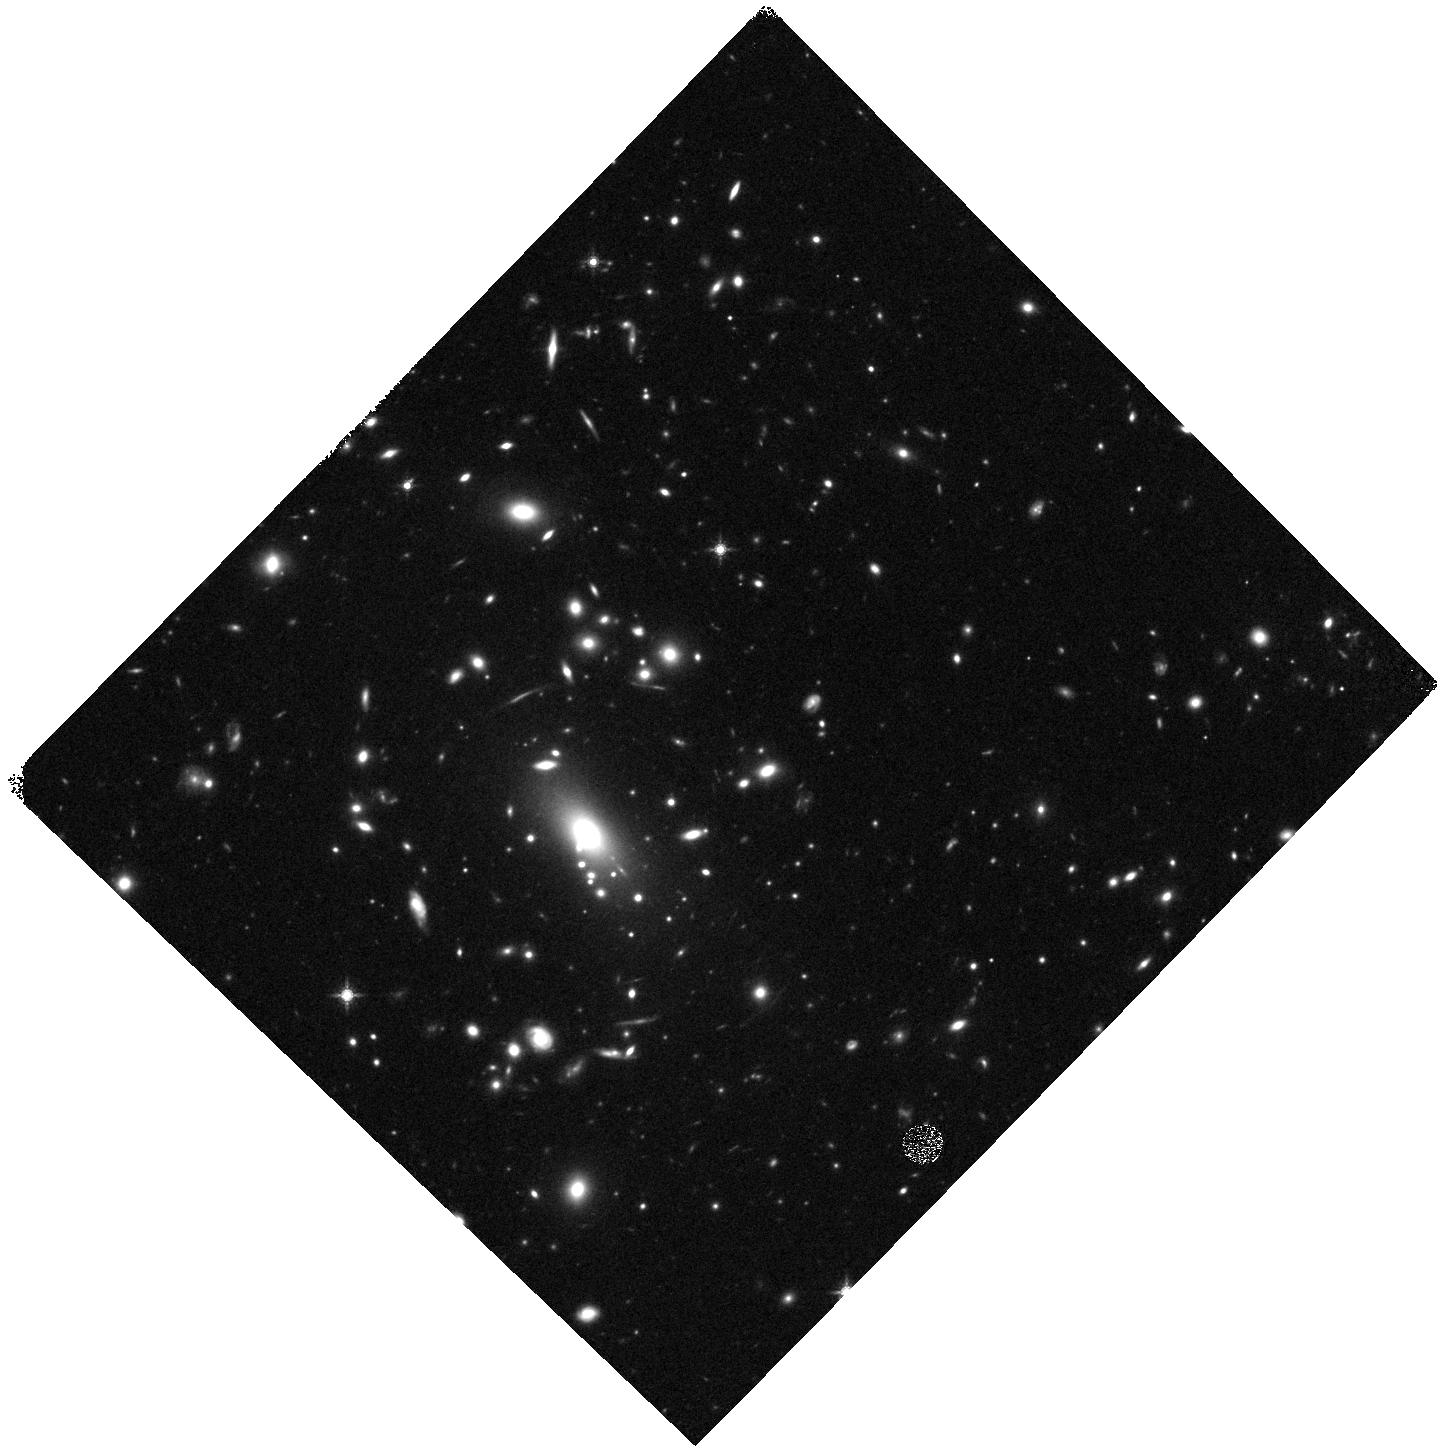
Target: MACS1423A
Instrument: WFC3/IR
Filter: F160W
Exposure: 20 min
Observation ID: hst_13386_ga_wfc3_ir_f160w_ica9ga

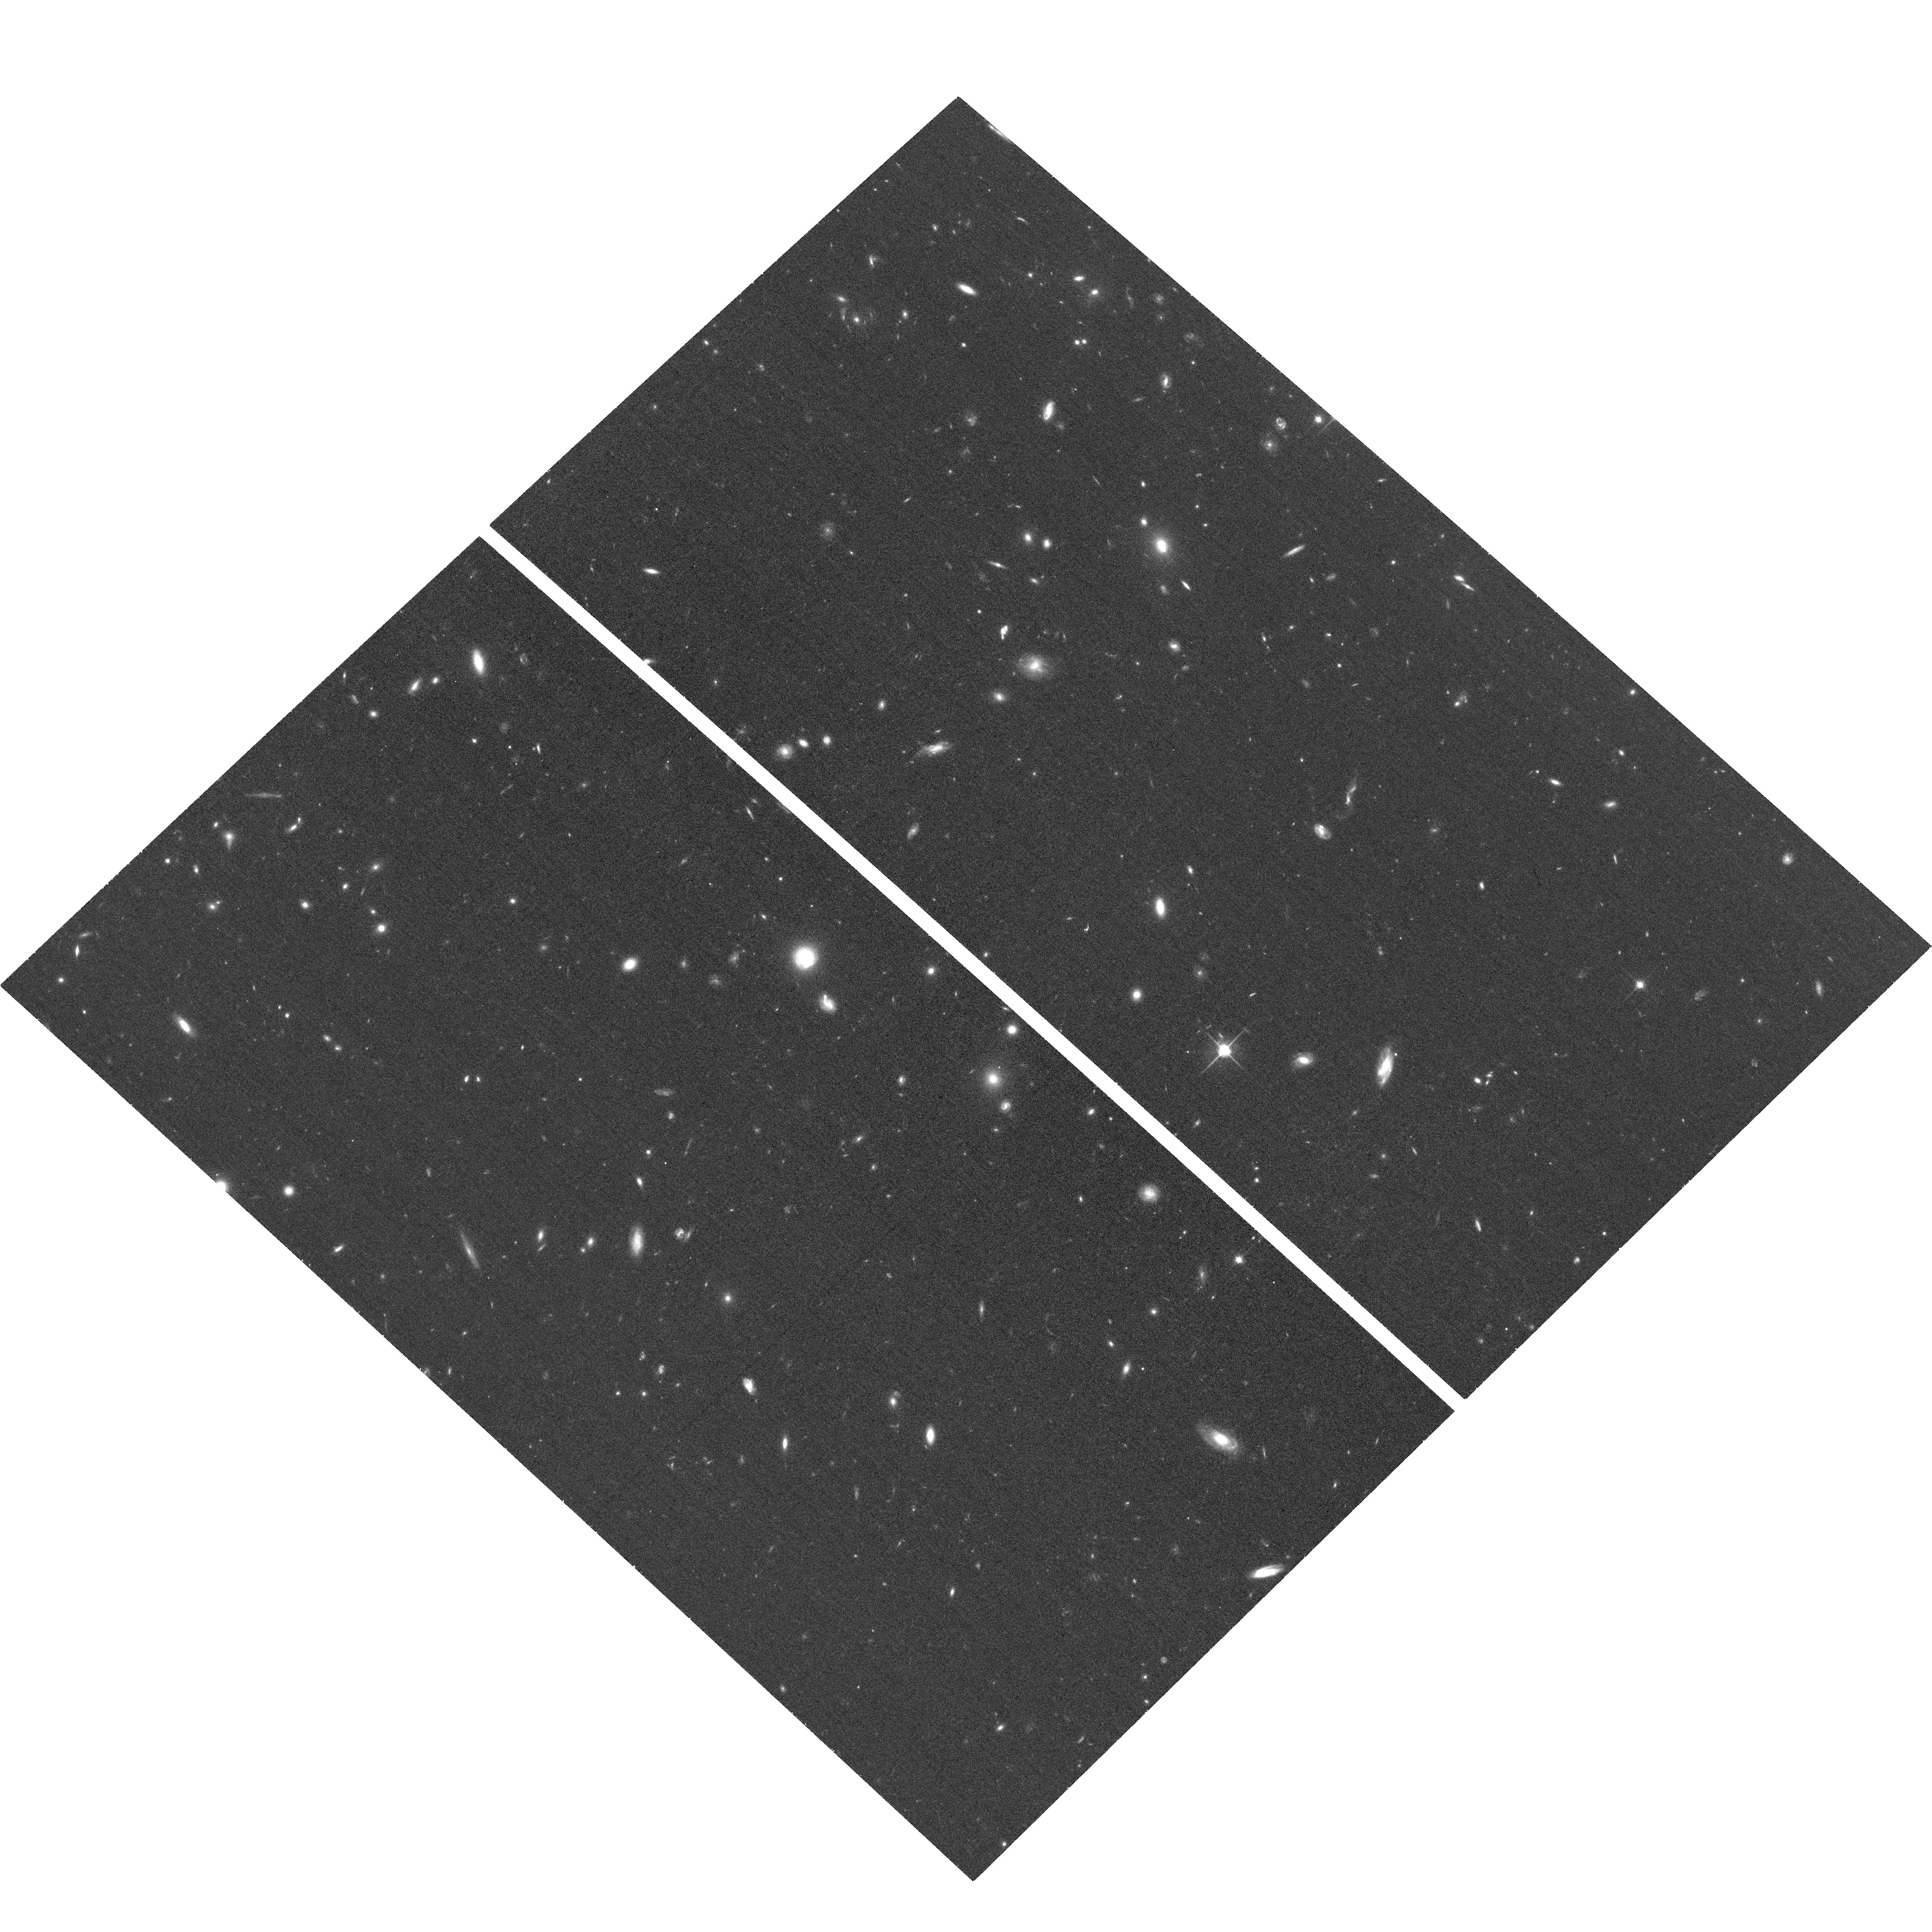
Target: ABELL-2744-HFFPAR
Instrument: ACS/WFC
Filter: F814W
Exposure: 19 min
Observation ID: hst_13386_a1_acs_wfc_f814w_jca9a1

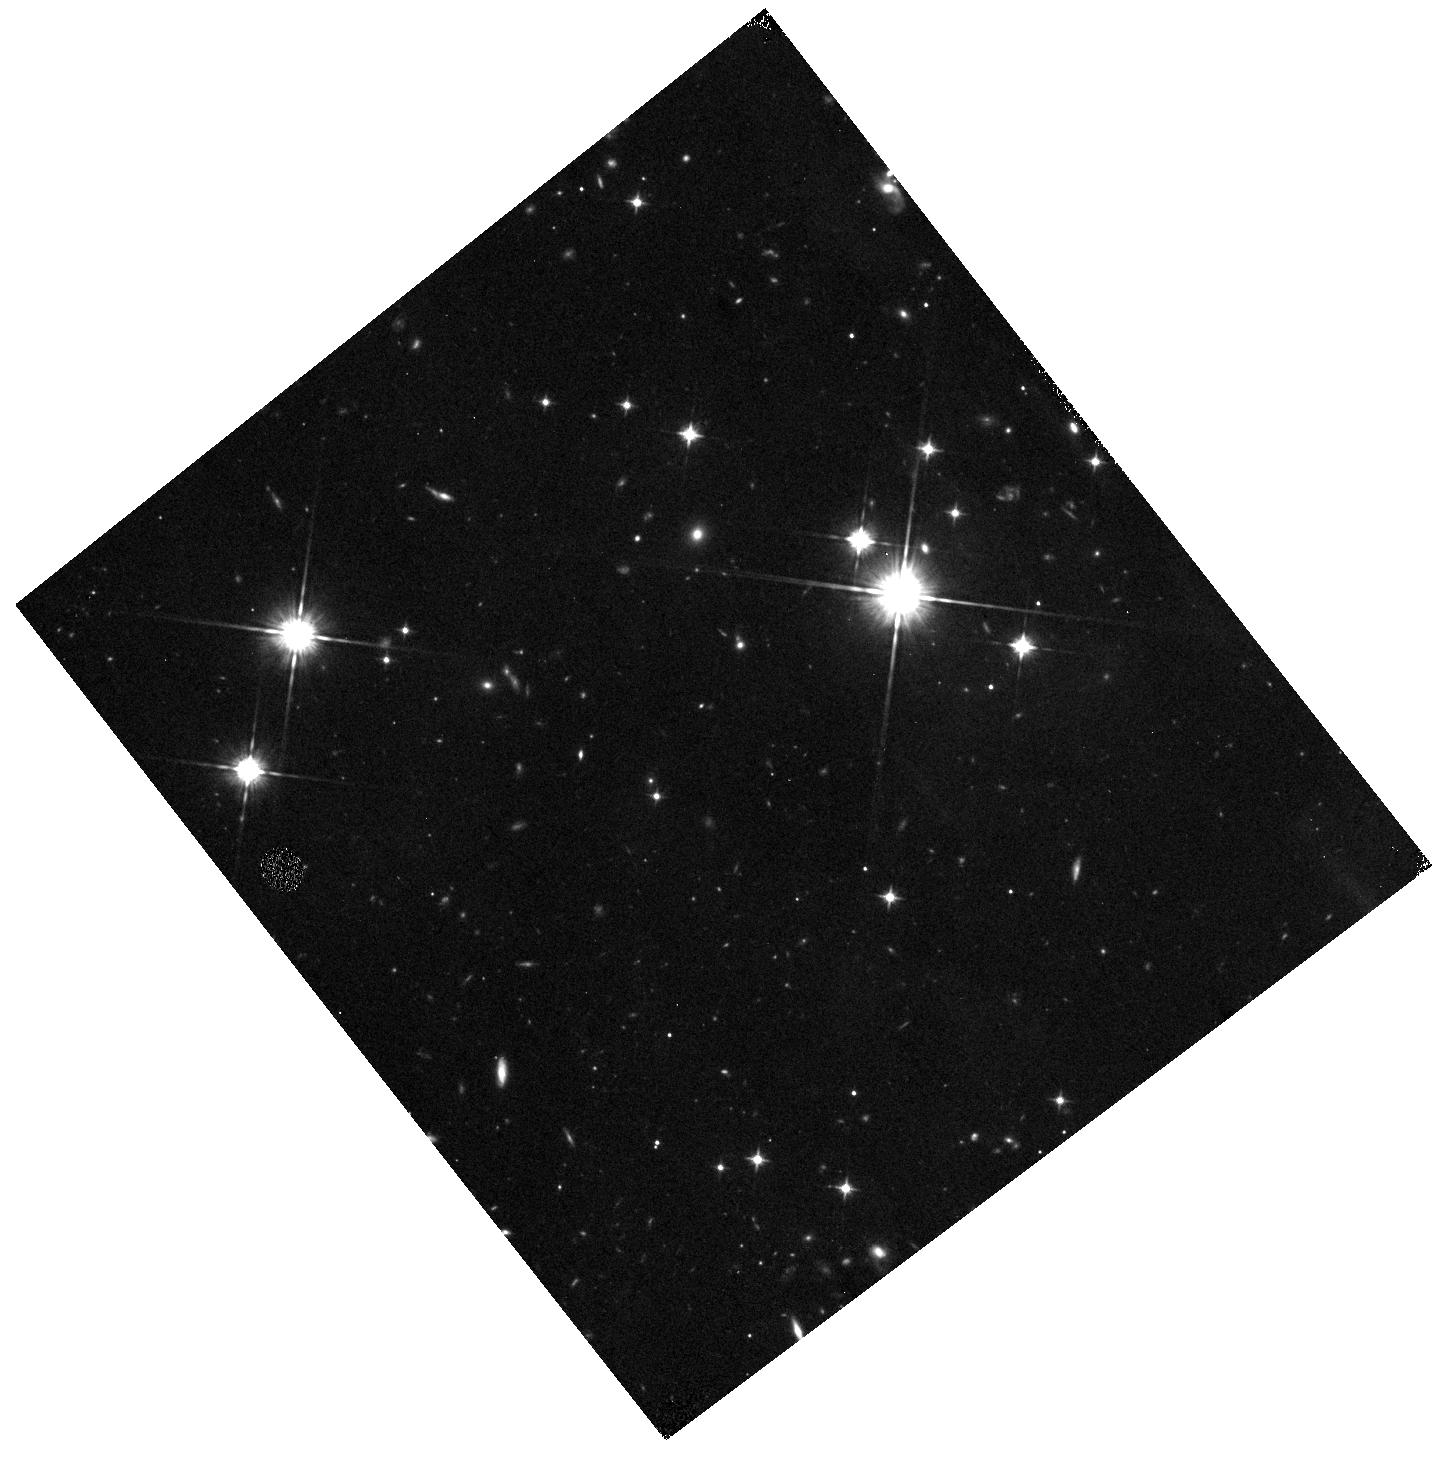
Target: M2129C-IR
Instrument: WFC3/IR
Filter: F105W
Exposure: 13 min
Observation ID: hst_13386_v2_wfc3_ir_f105w_ica9v2

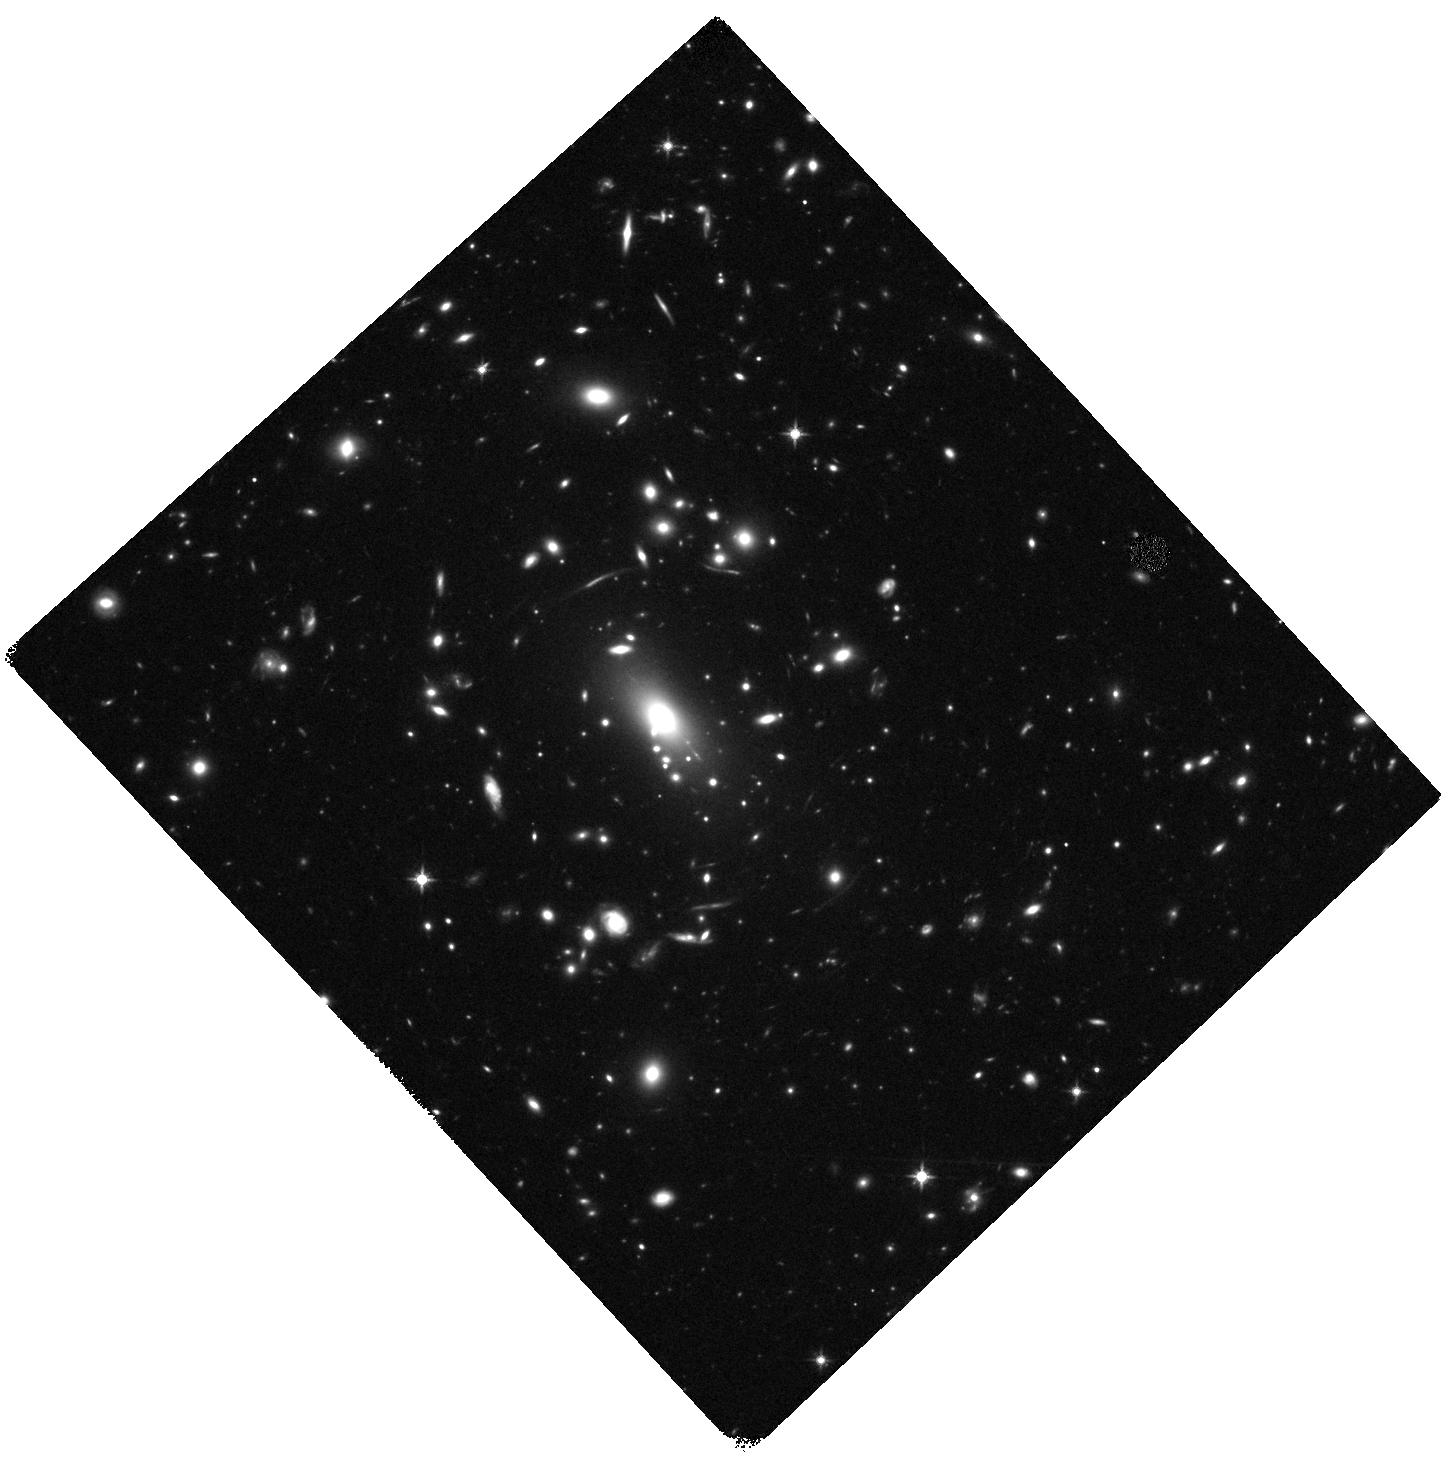
Target: MACS1423
Instrument: WFC3/IR
Filter: F125W
Exposure: 43 min
Observation ID: hst_13386_d1_wfc3_ir_f125w_ica9d1

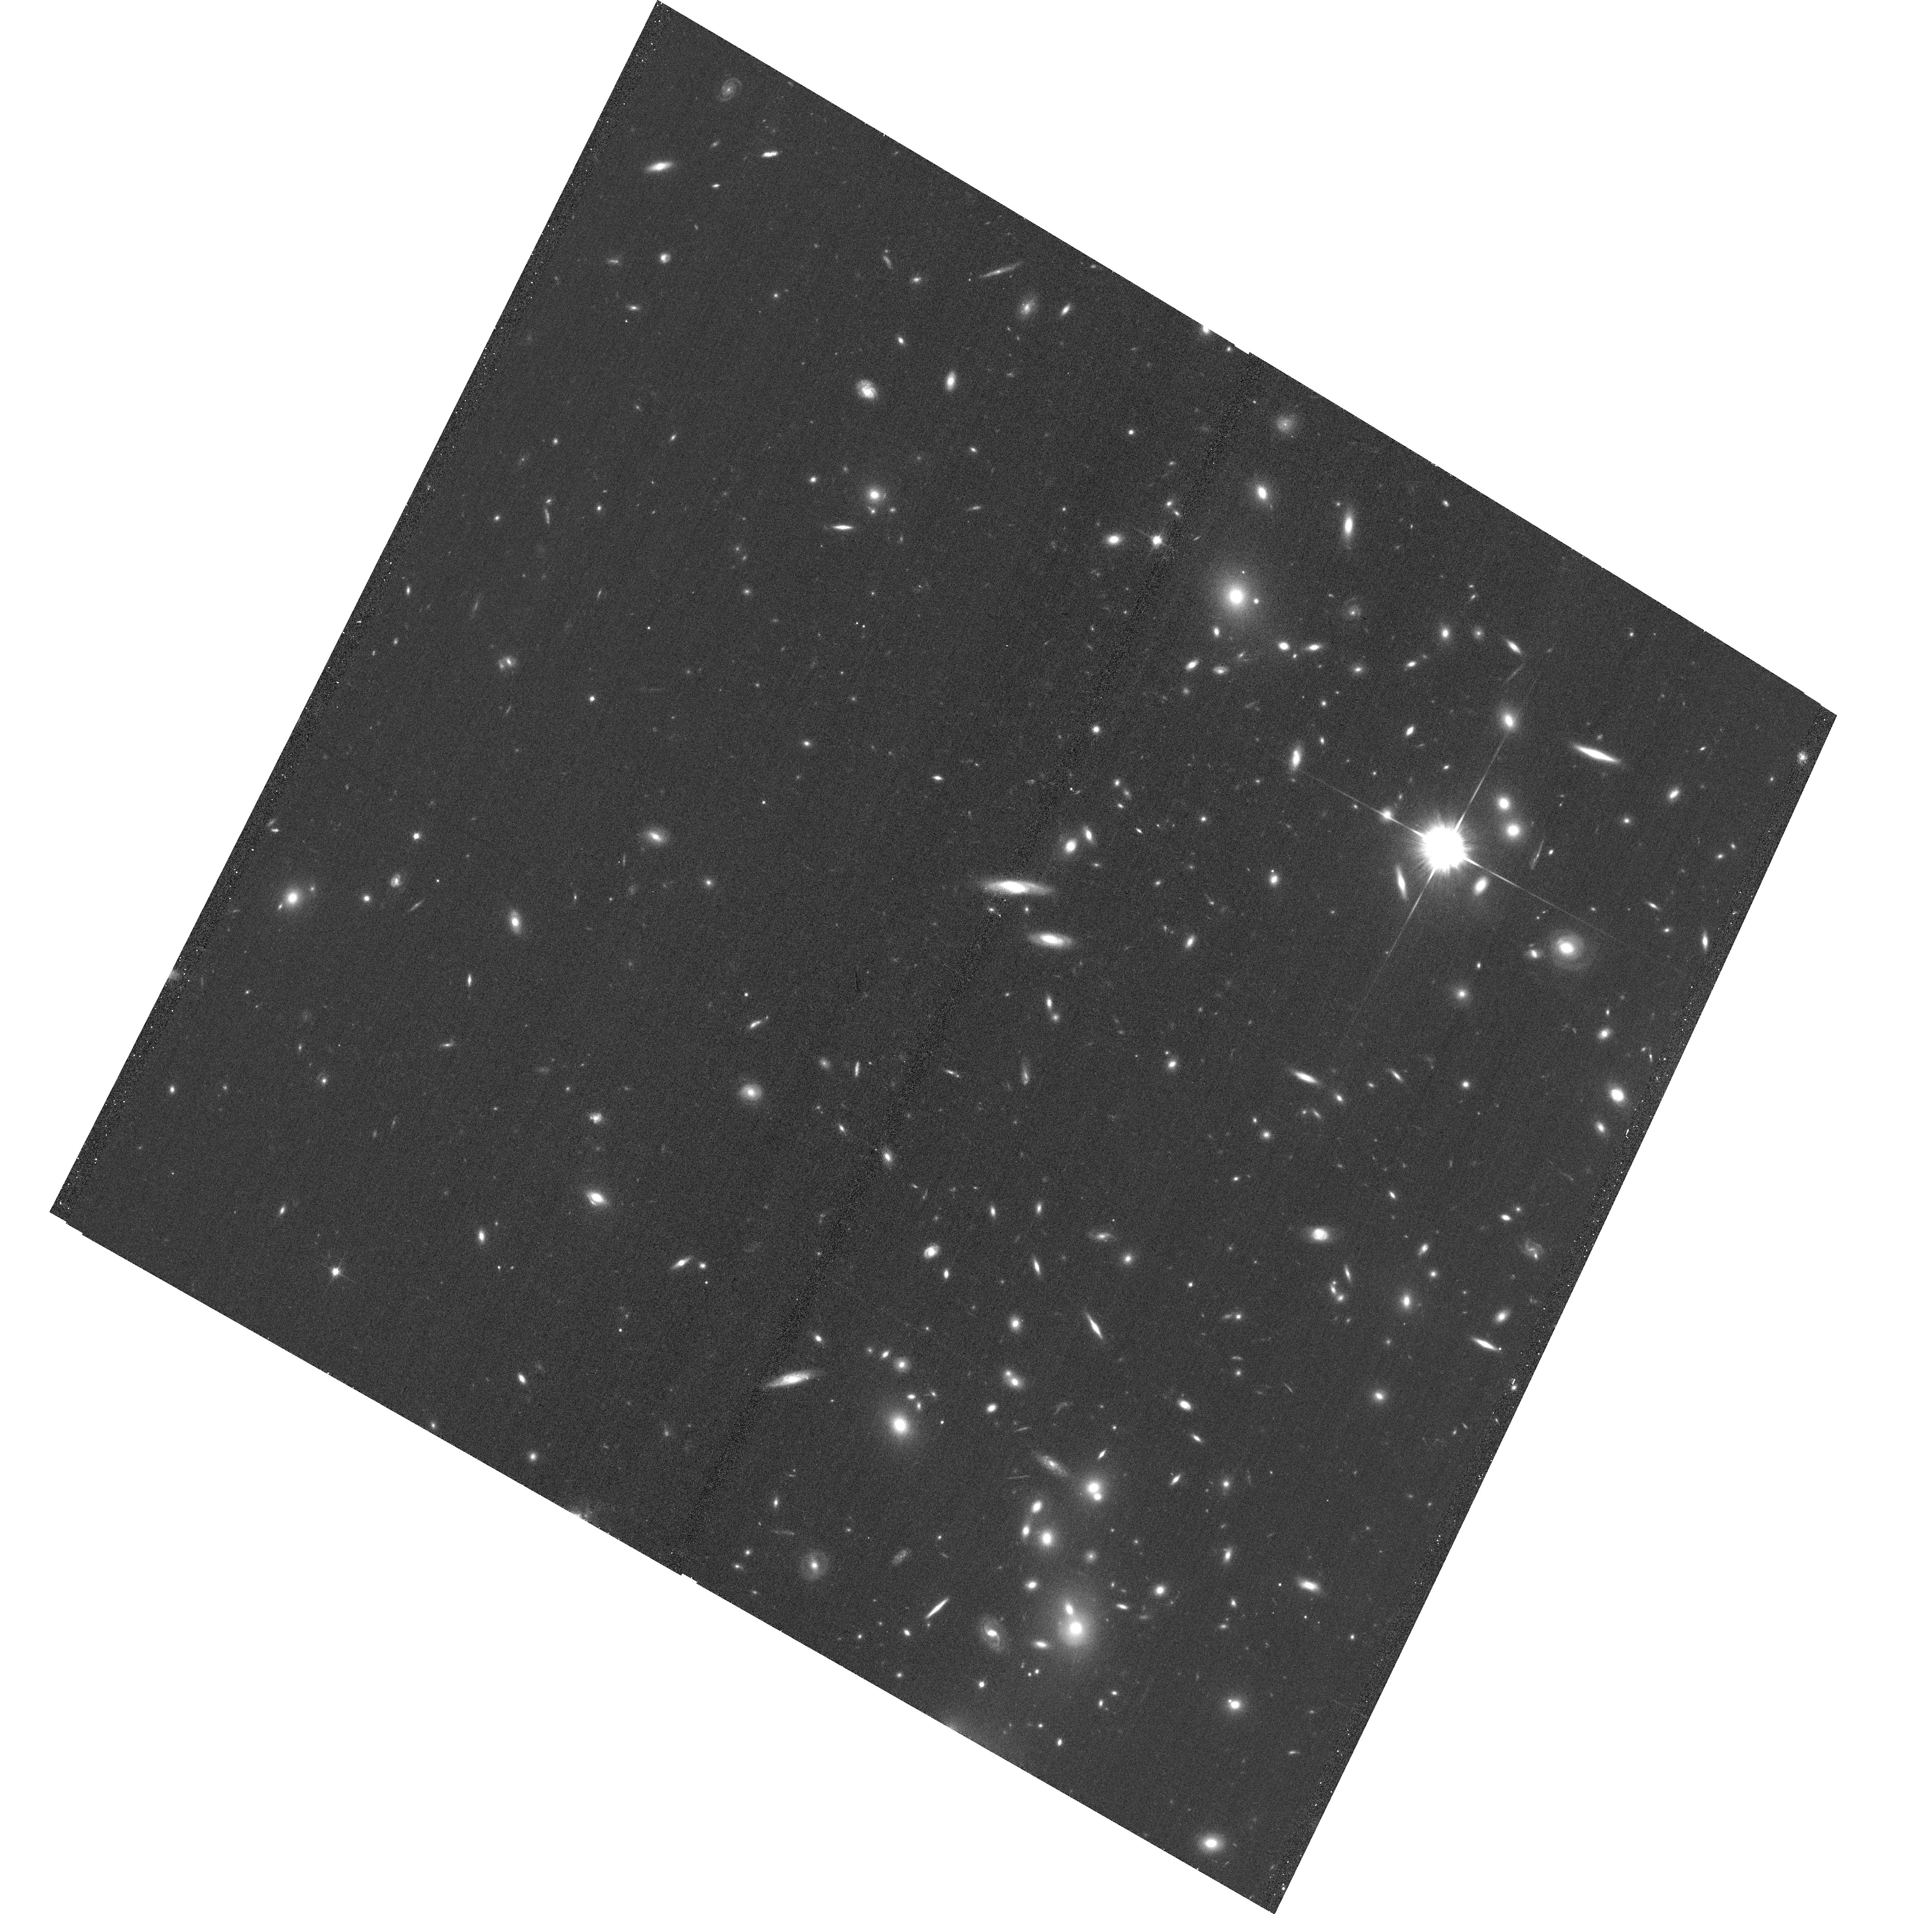
Target: A2744-GRISM
Instrument: ACS/WFC
Filter: F814W
Exposure: 11 min
Observation ID: hst_13386_t1_acs_wfc_f814w_jca9t1

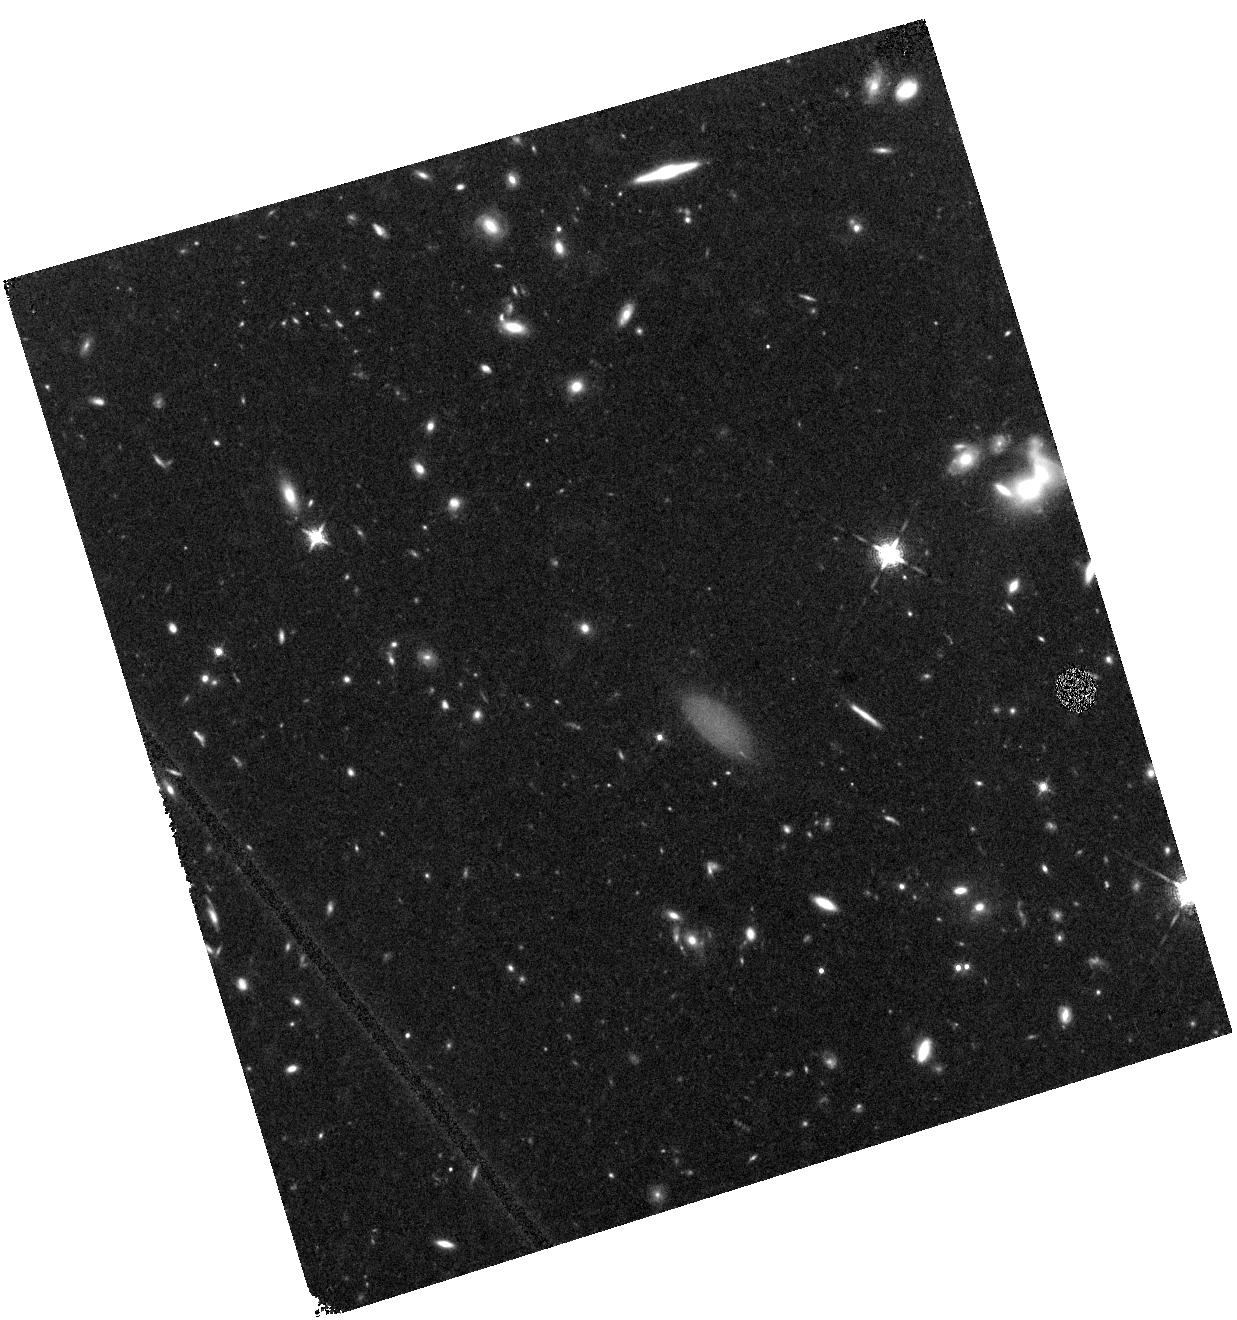
Target: field at RA 3.480°, Dec -30.342°
Instrument: WFC3/IR
Filter: F127M
Exposure: 1.1 h
Observation ID: hst_13386_t1_wfc3_ir_f127m_ica9t1

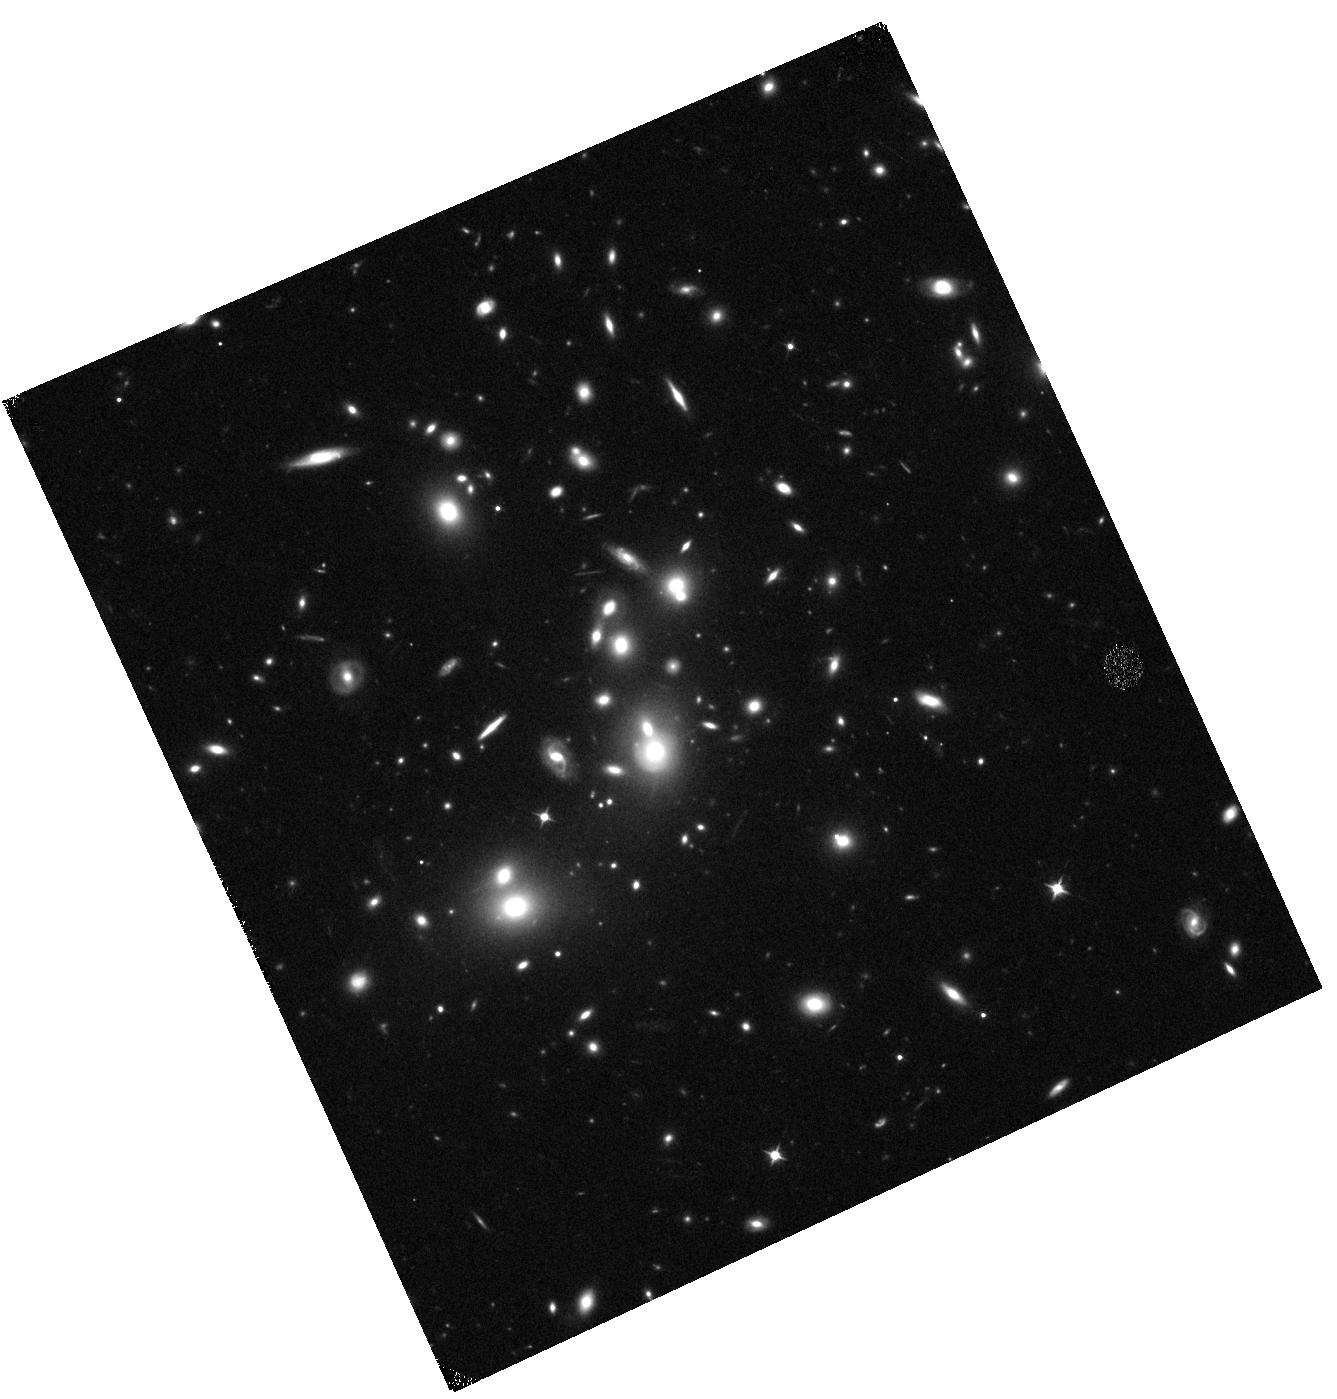
Target: A2744IR
Instrument: WFC3/IR
Filter: F105W
Exposure: 13 min
Observation ID: hst_13386_t4_wfc3_ir_f105w_ica9t4

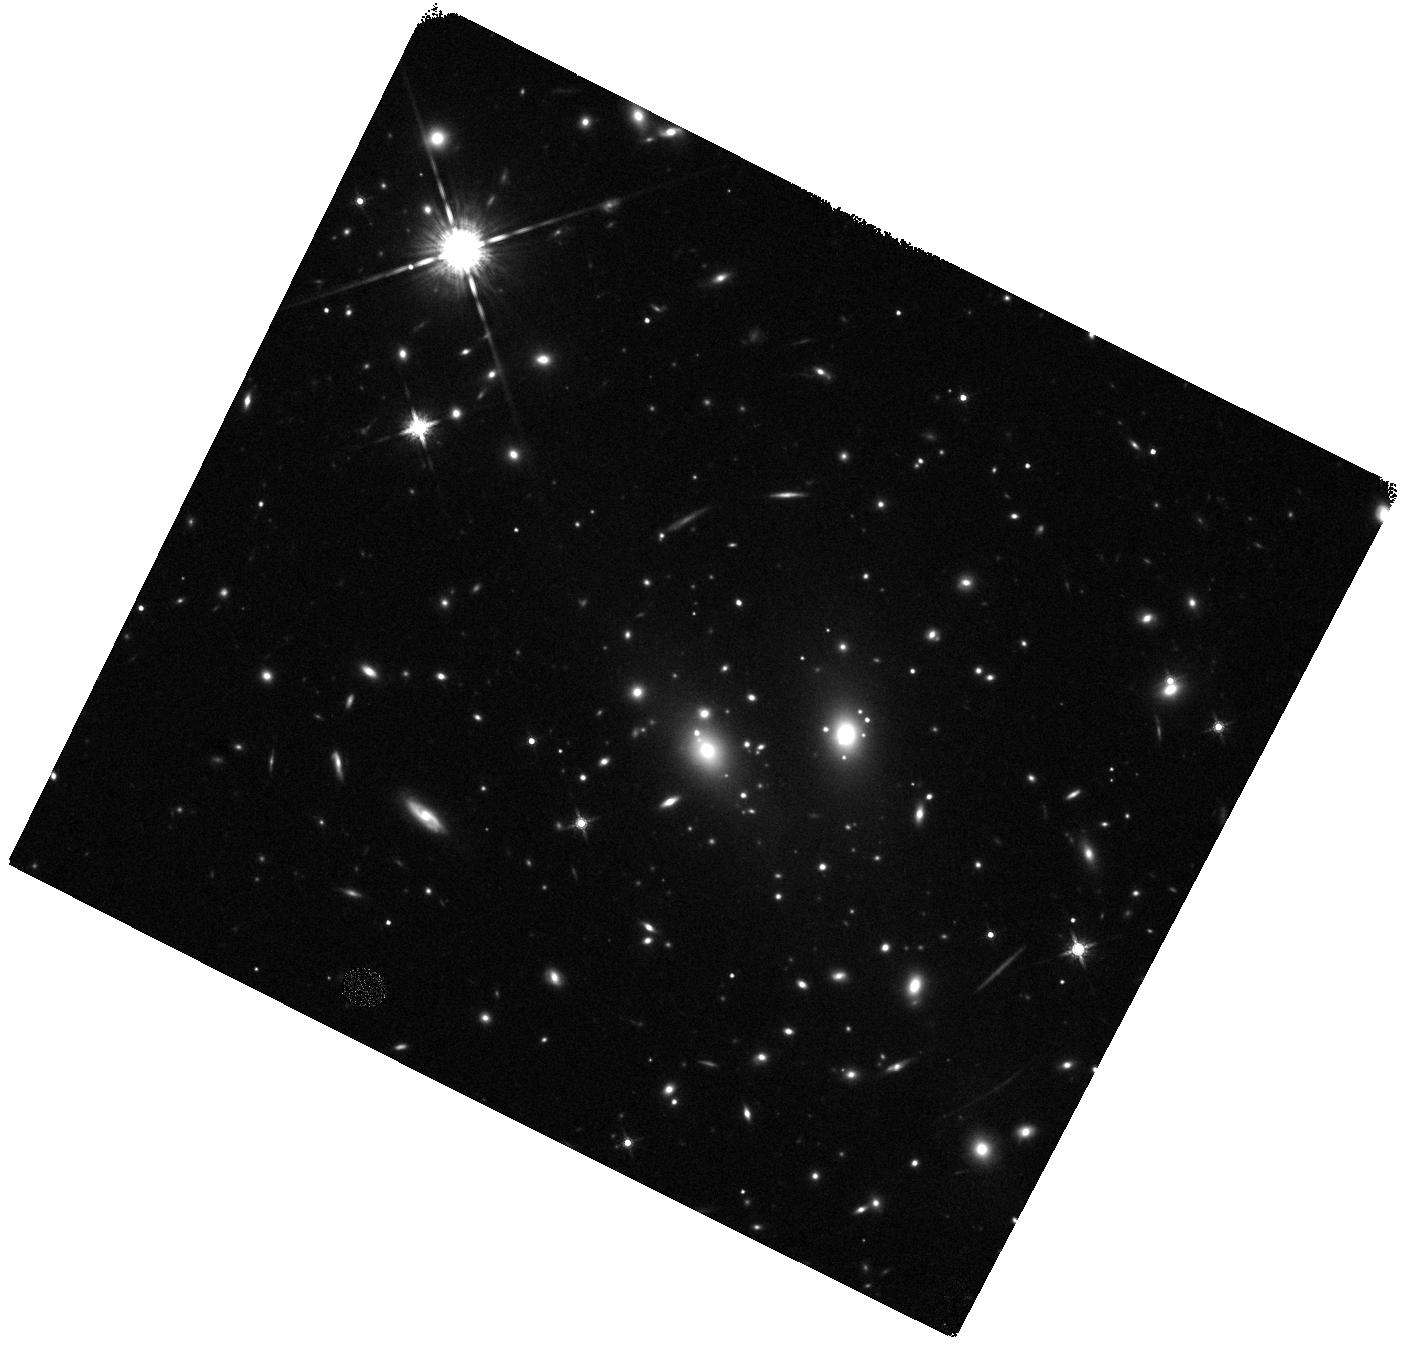
Target: RXJ1347
Instrument: WFC3/IR
Filter: F160W
Exposure: 15 min
Observation ID: hst_13386_ca_wfc3_ir_f160w_ica9ca

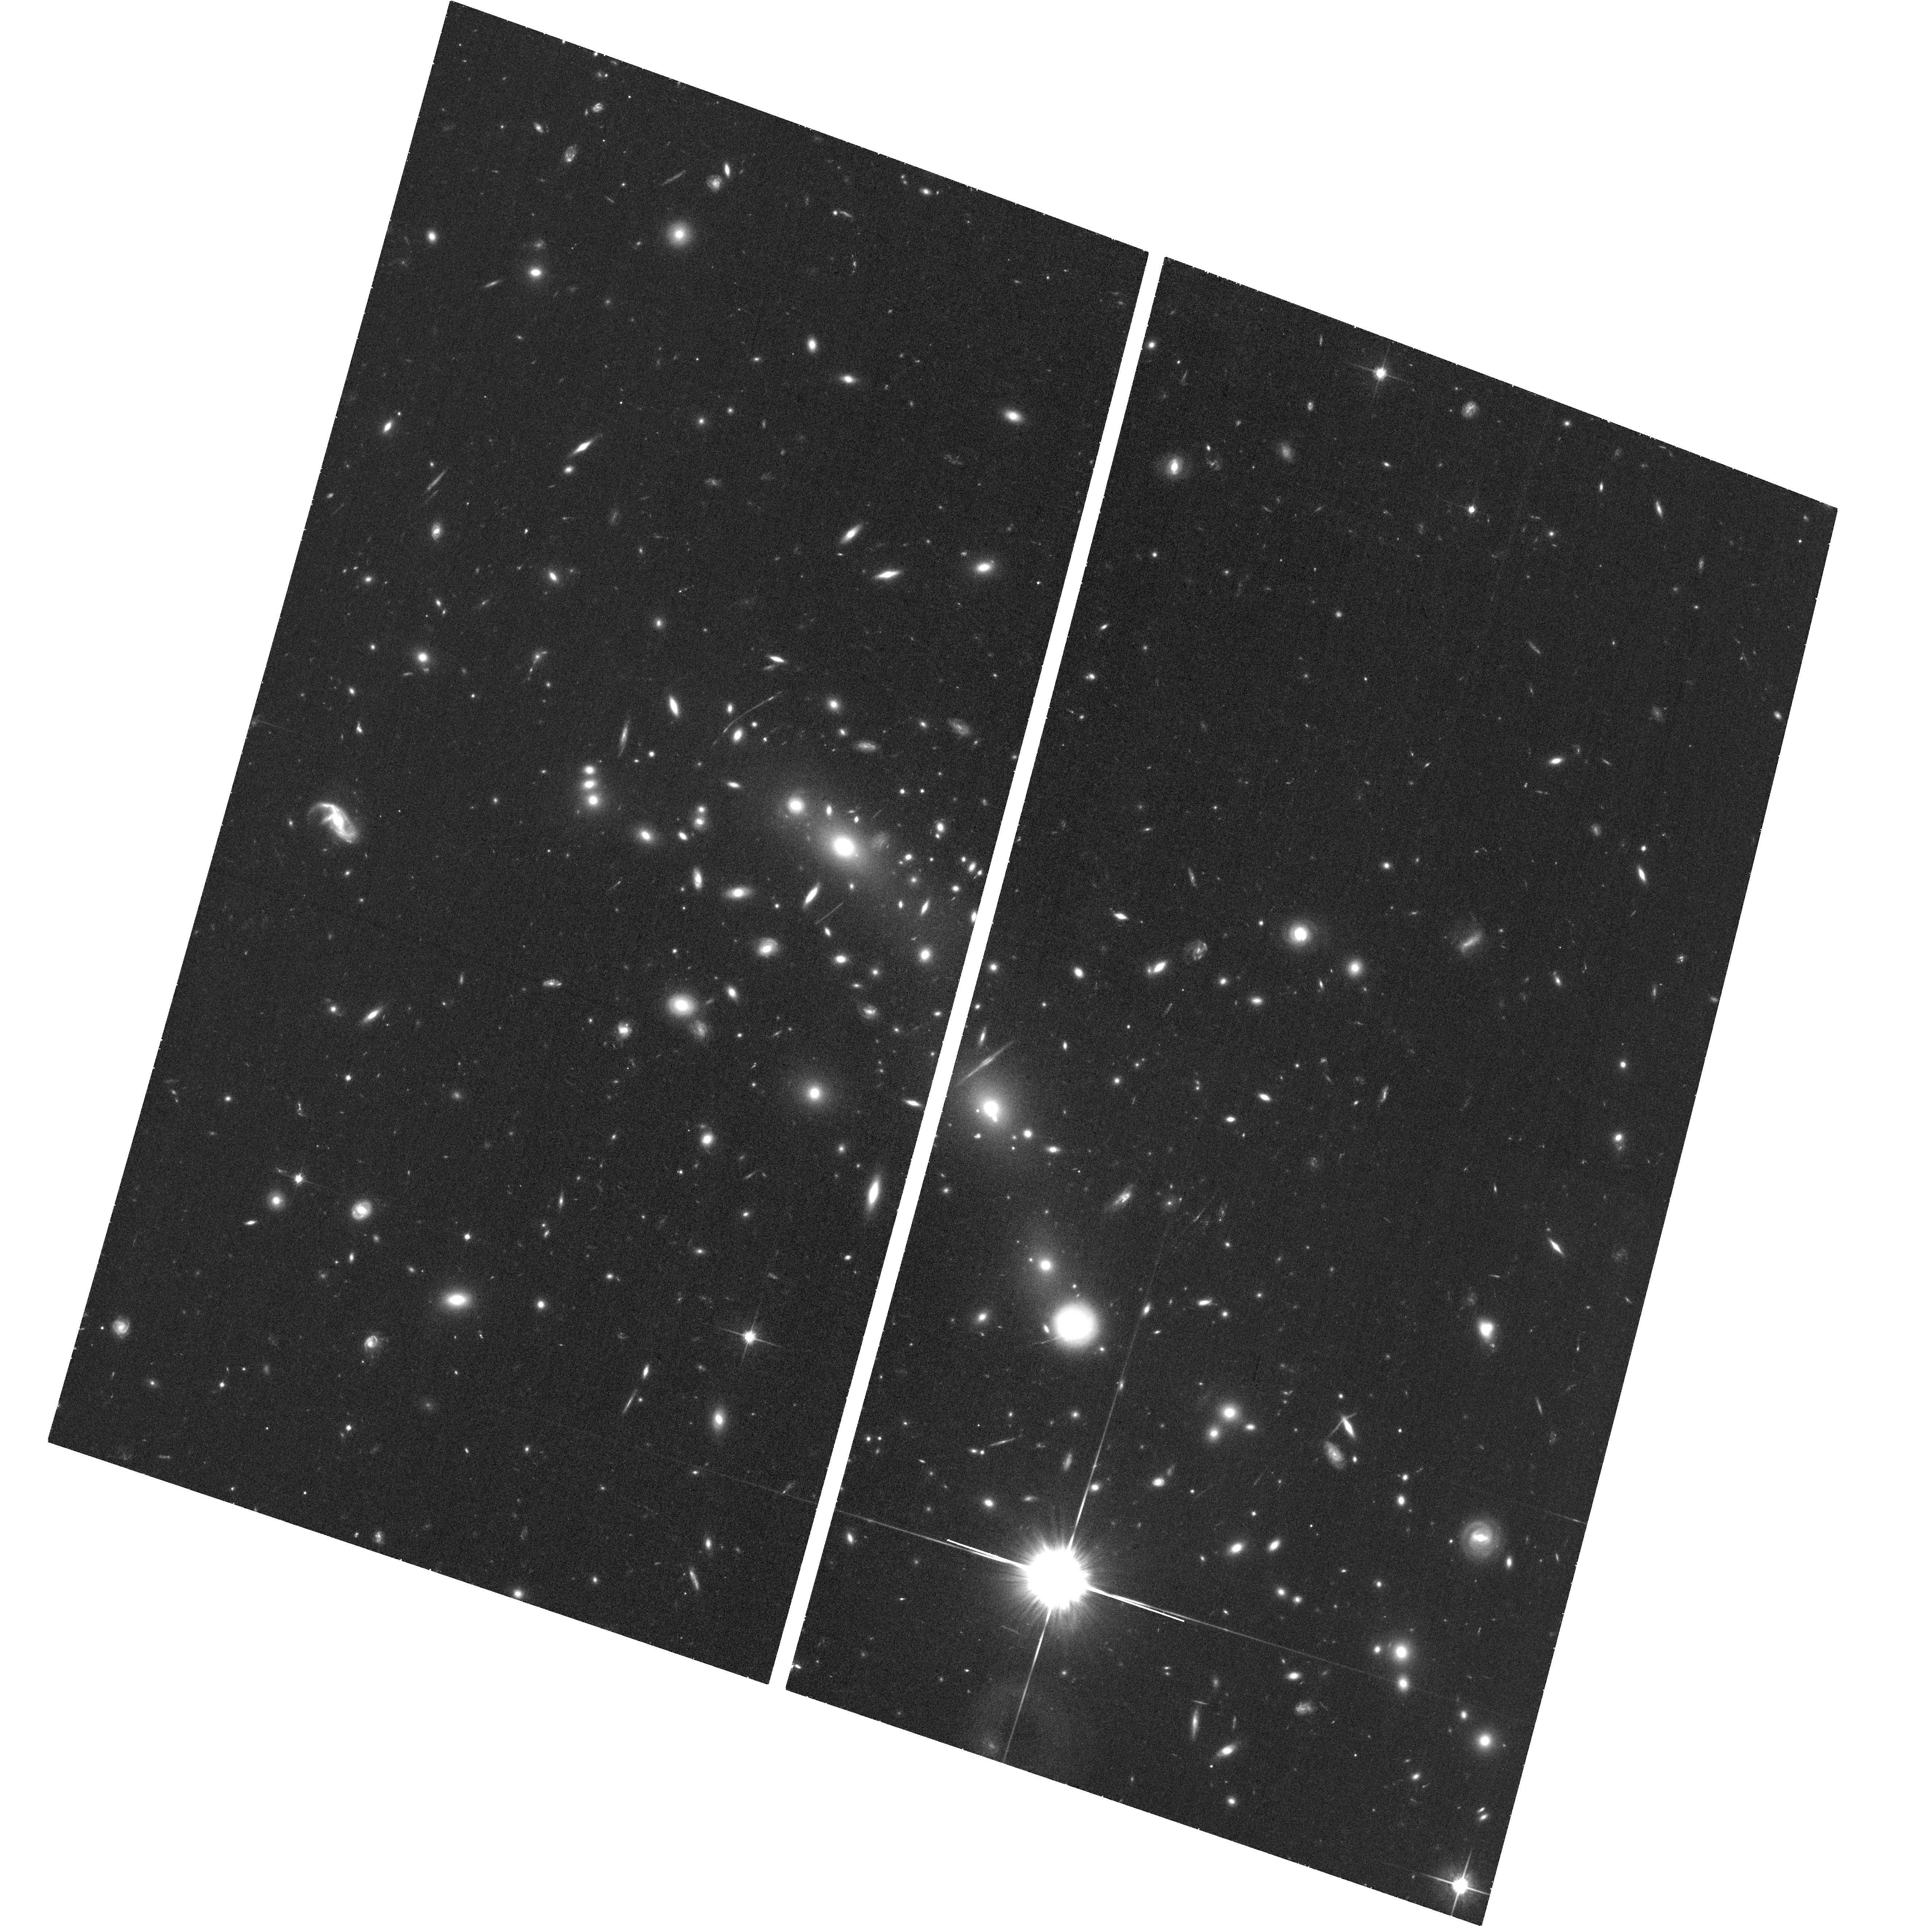
Target: SN-M0416-ACS
Instrument: ACS/WFC
Filter: F814W
Exposure: 33 min
Observation ID: hst_13386_s2_acs_wfc_f814w_jca9s2

Frontier Field Supernova Search (PI: Rodney, Steve)

The Frontier Fields program presents an extraordinary opportunity for the detection of high redshift supernovae (SNe). The combination of very deep imaging in each epoch with the added boost from gravitational lensing magnification will provide the means to detect both Type Ia SNe (SNIa) and core collapse SNe (CC SNe) out to z~3. We propose to capitalize on this unique new asset by processing and searching all of the Frontier Field data, and then triggering ToO follow-up observations for SNe of interest. We expect to discover ~20 new SNe over the entire 3-year program, including ~5 SNIa at z>1.5 and ~6 with strong lensing magnification. These samples are small but special: the high-z SNIa set has unique leverage for testing SNIa progenitor models through the delay time distribution; the lensed SNIa offer a chance to validate cluster mass models by directly measuring the lensing magnification. We will also be able to extend CCSN rate measurements for the first time beyond z~1, and our search will open up the small but exciting possibility of catching a truly rare event such as a multiply imaged SN or a superluminous SN at z>4. This follow-up program provides the color and light curve information necessary to unlock the science potential of these SNe. It is also designed for high efficiency: broad-band photometry and ground-based spectroscopy will be used to classify and characterize most of the SNe. For a small "New Frontier" sub-set comprising the SNIa candidates at never-before-seen redshifts, we will employ a novel medium band IR imaging strategy. All told, this program will classify and characterize all SNe of interest with just 60 orbits across 3 cycles.